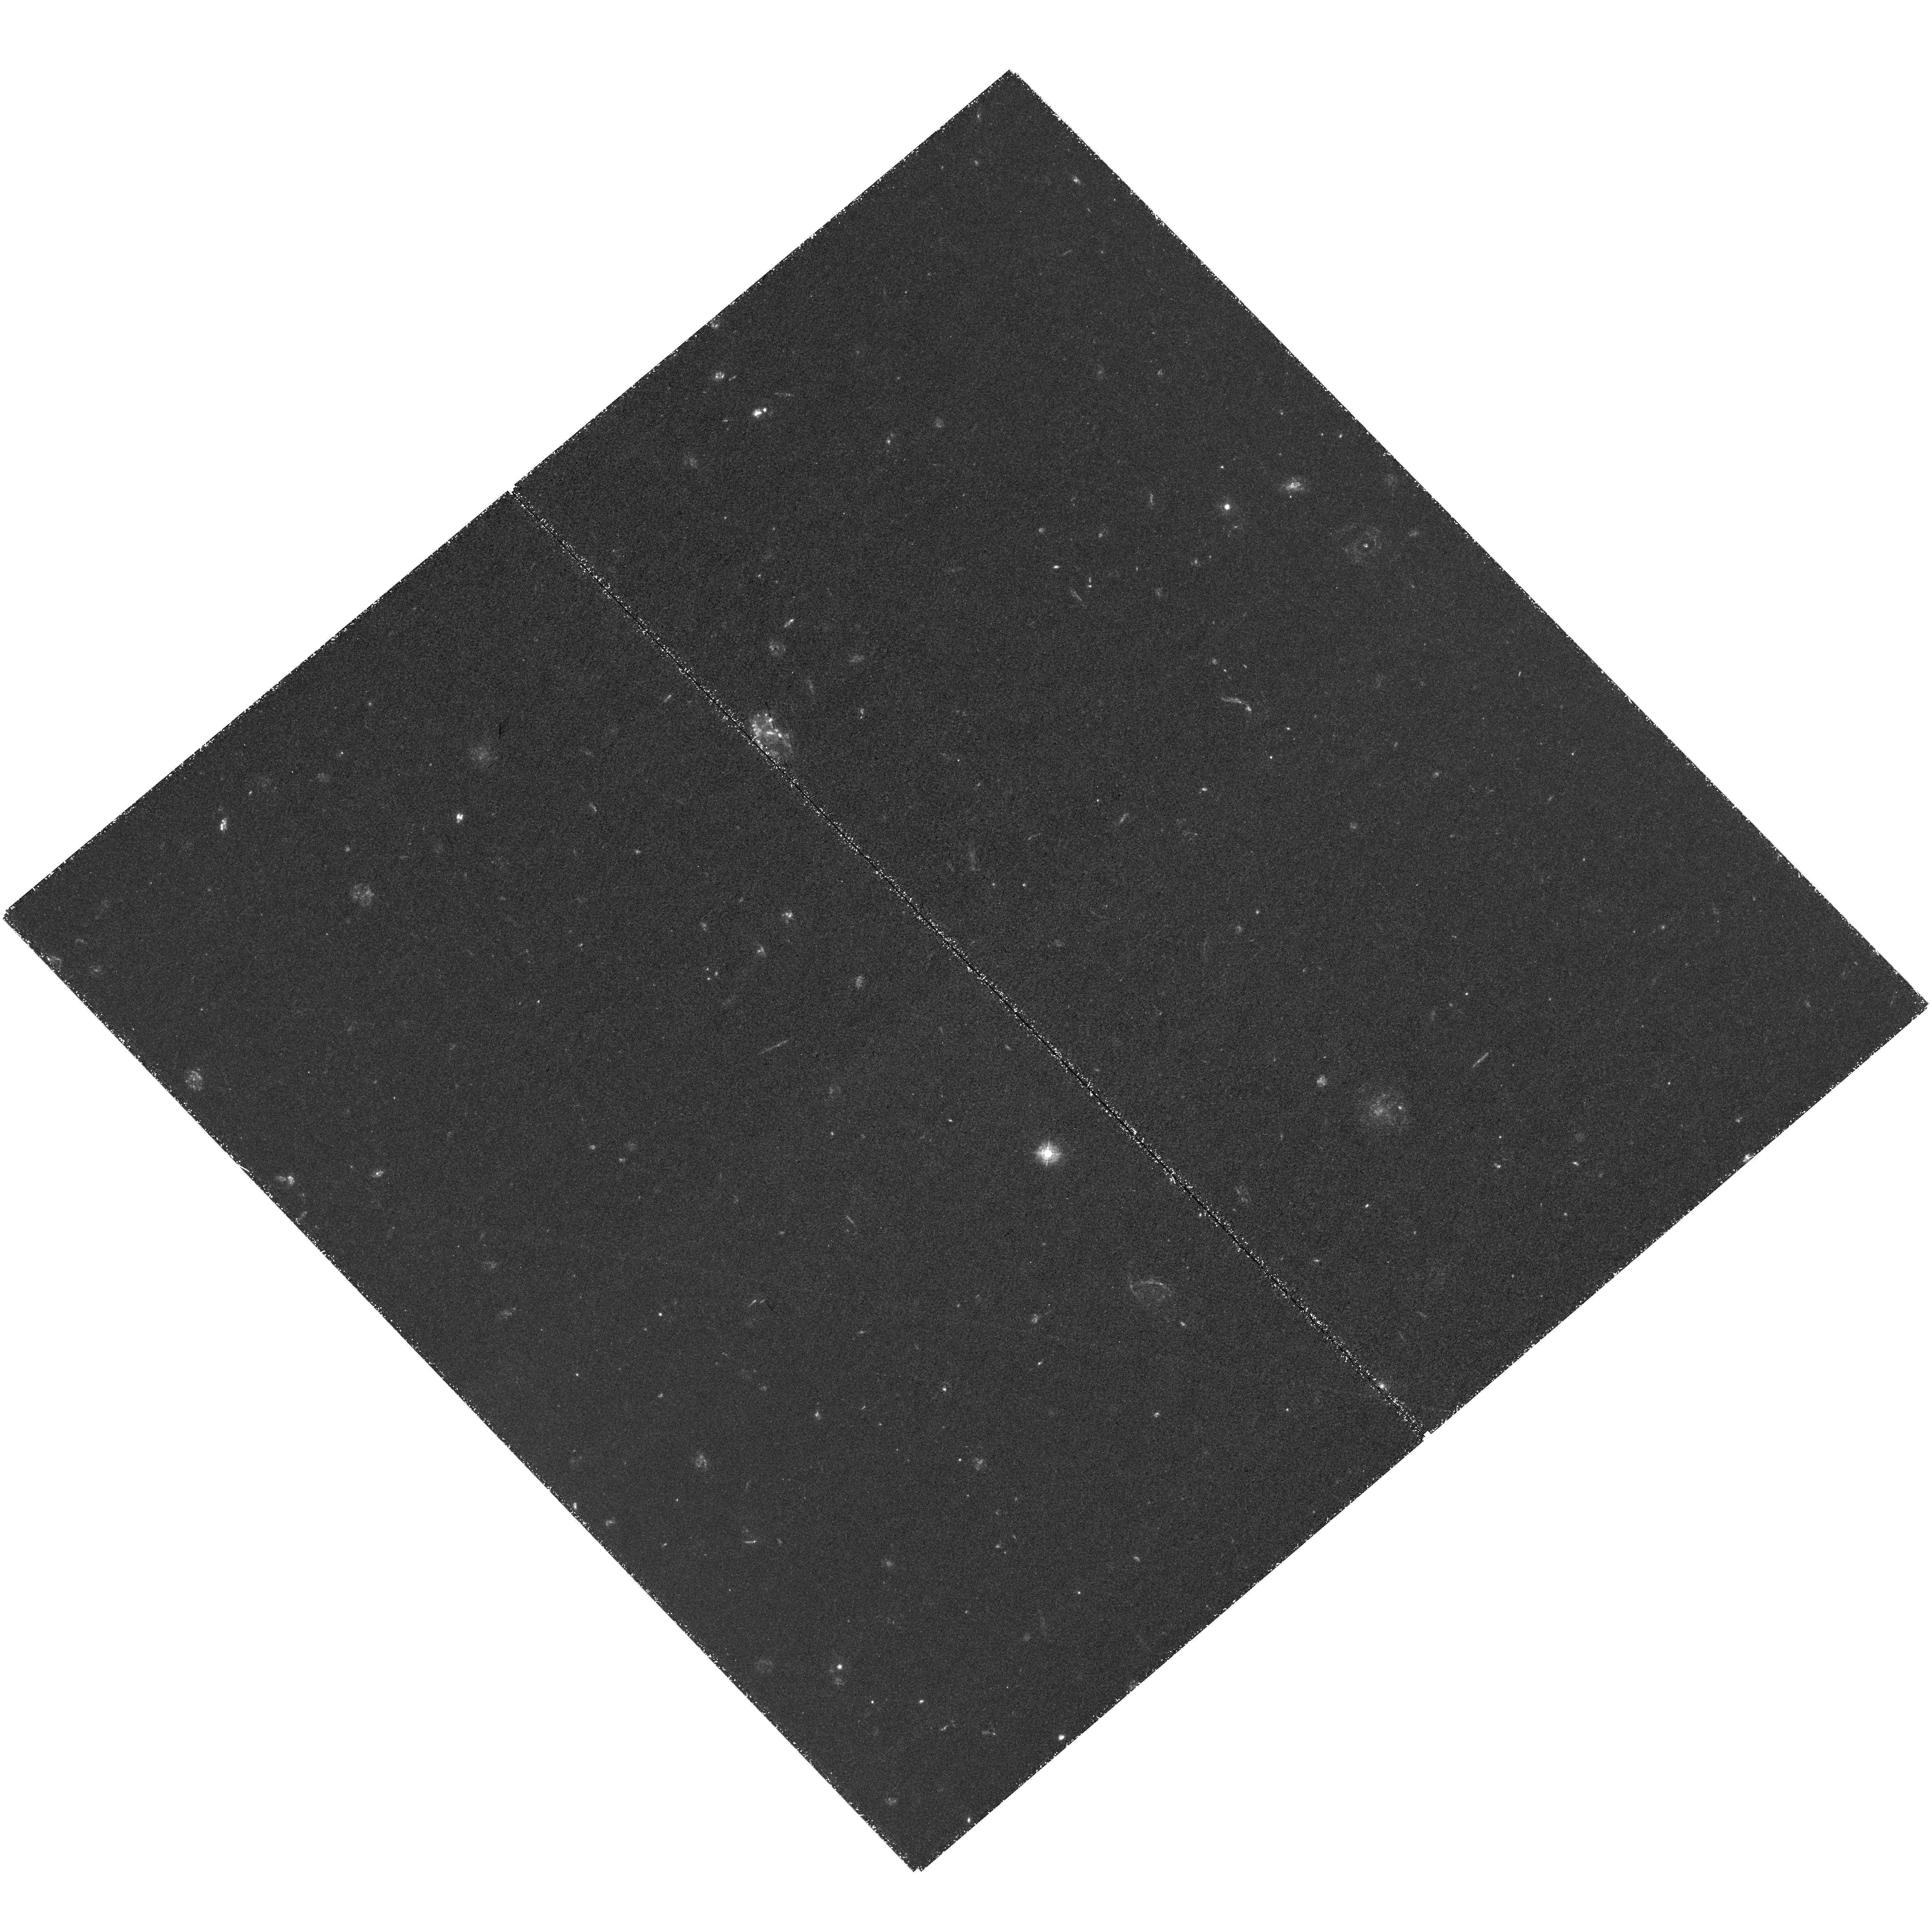
Target: ZF-LCG-F1B. Instrument: WFC3/UVIS. Filter: F336W. Exposure: 4.1 h. Observation ID: hst_15100_03_wfc3_uvis_f336w_idnb03

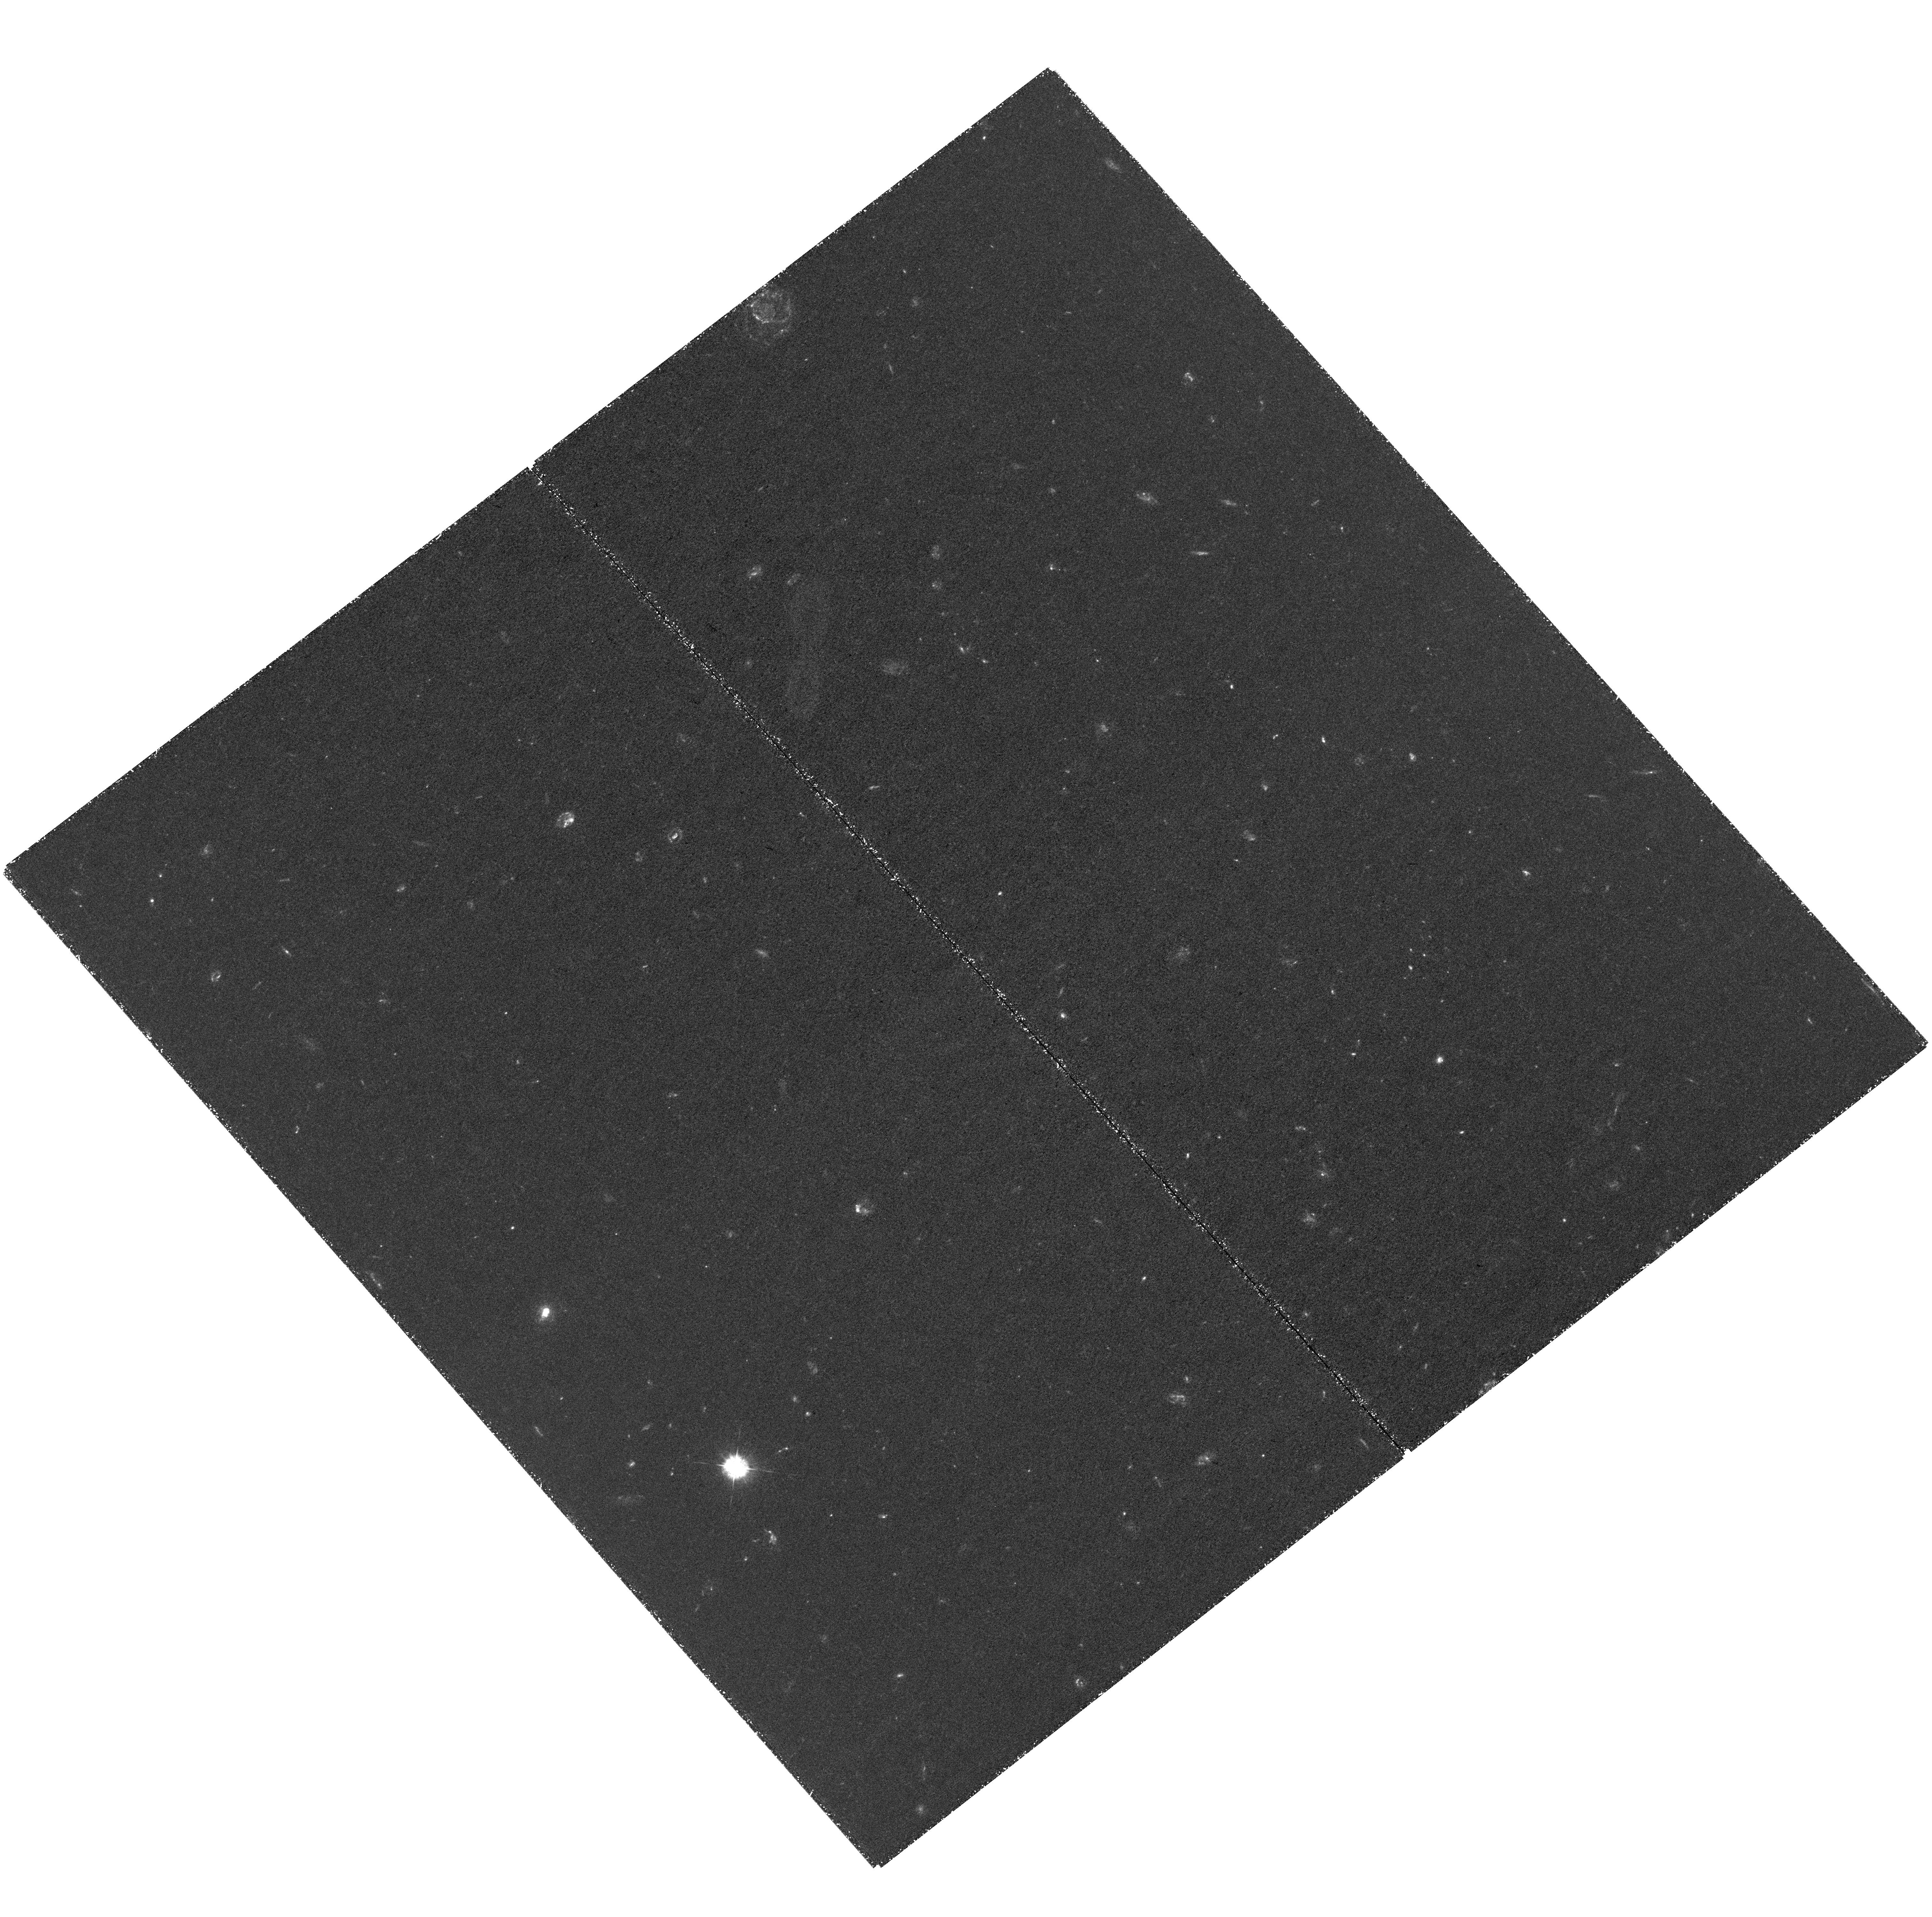
Target: ZF-LCG-F2. Instrument: WFC3/UVIS. Filter: F336W. Exposure: 4.1 h. Observation ID: hst_15100_05_wfc3_uvis_f336w_idnb05

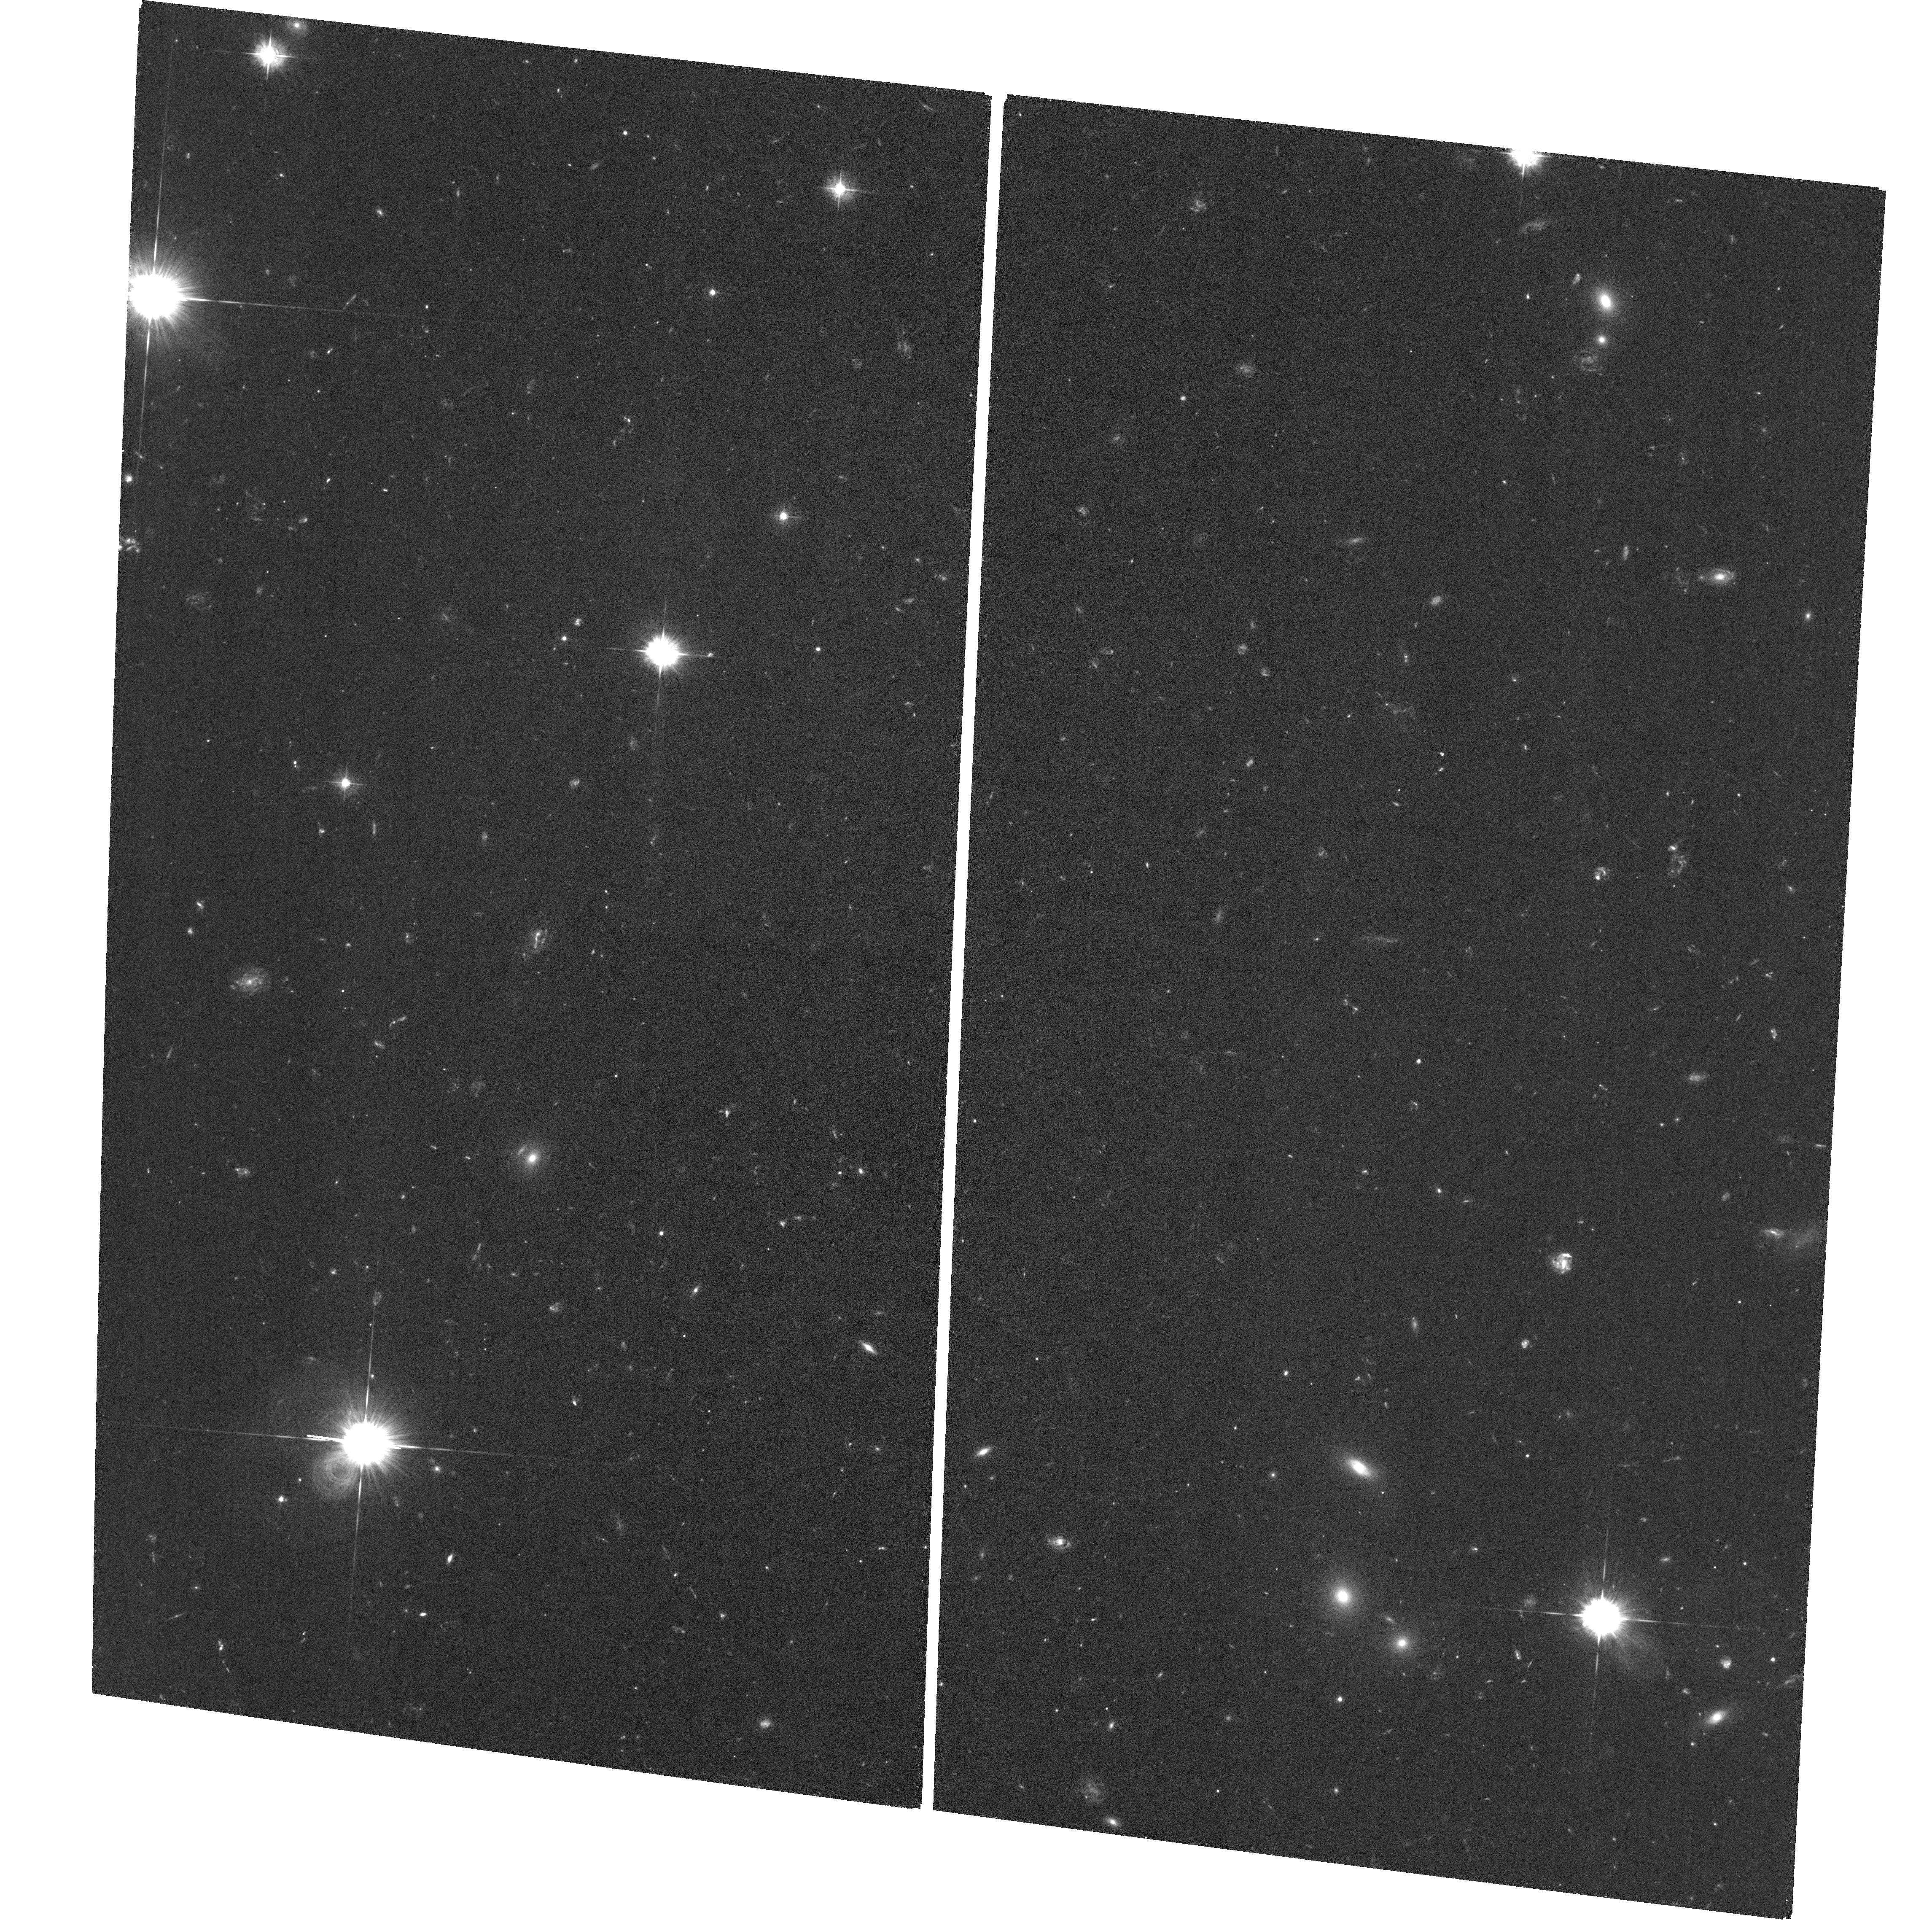
Target: field at RA 150.126°, Dec 2.378°. Instrument: ACS/WFC. Filter: F435W. Exposure: 3.7 h. Observation ID: hst_15100_03_acs_wfc_f435w_jdnb03

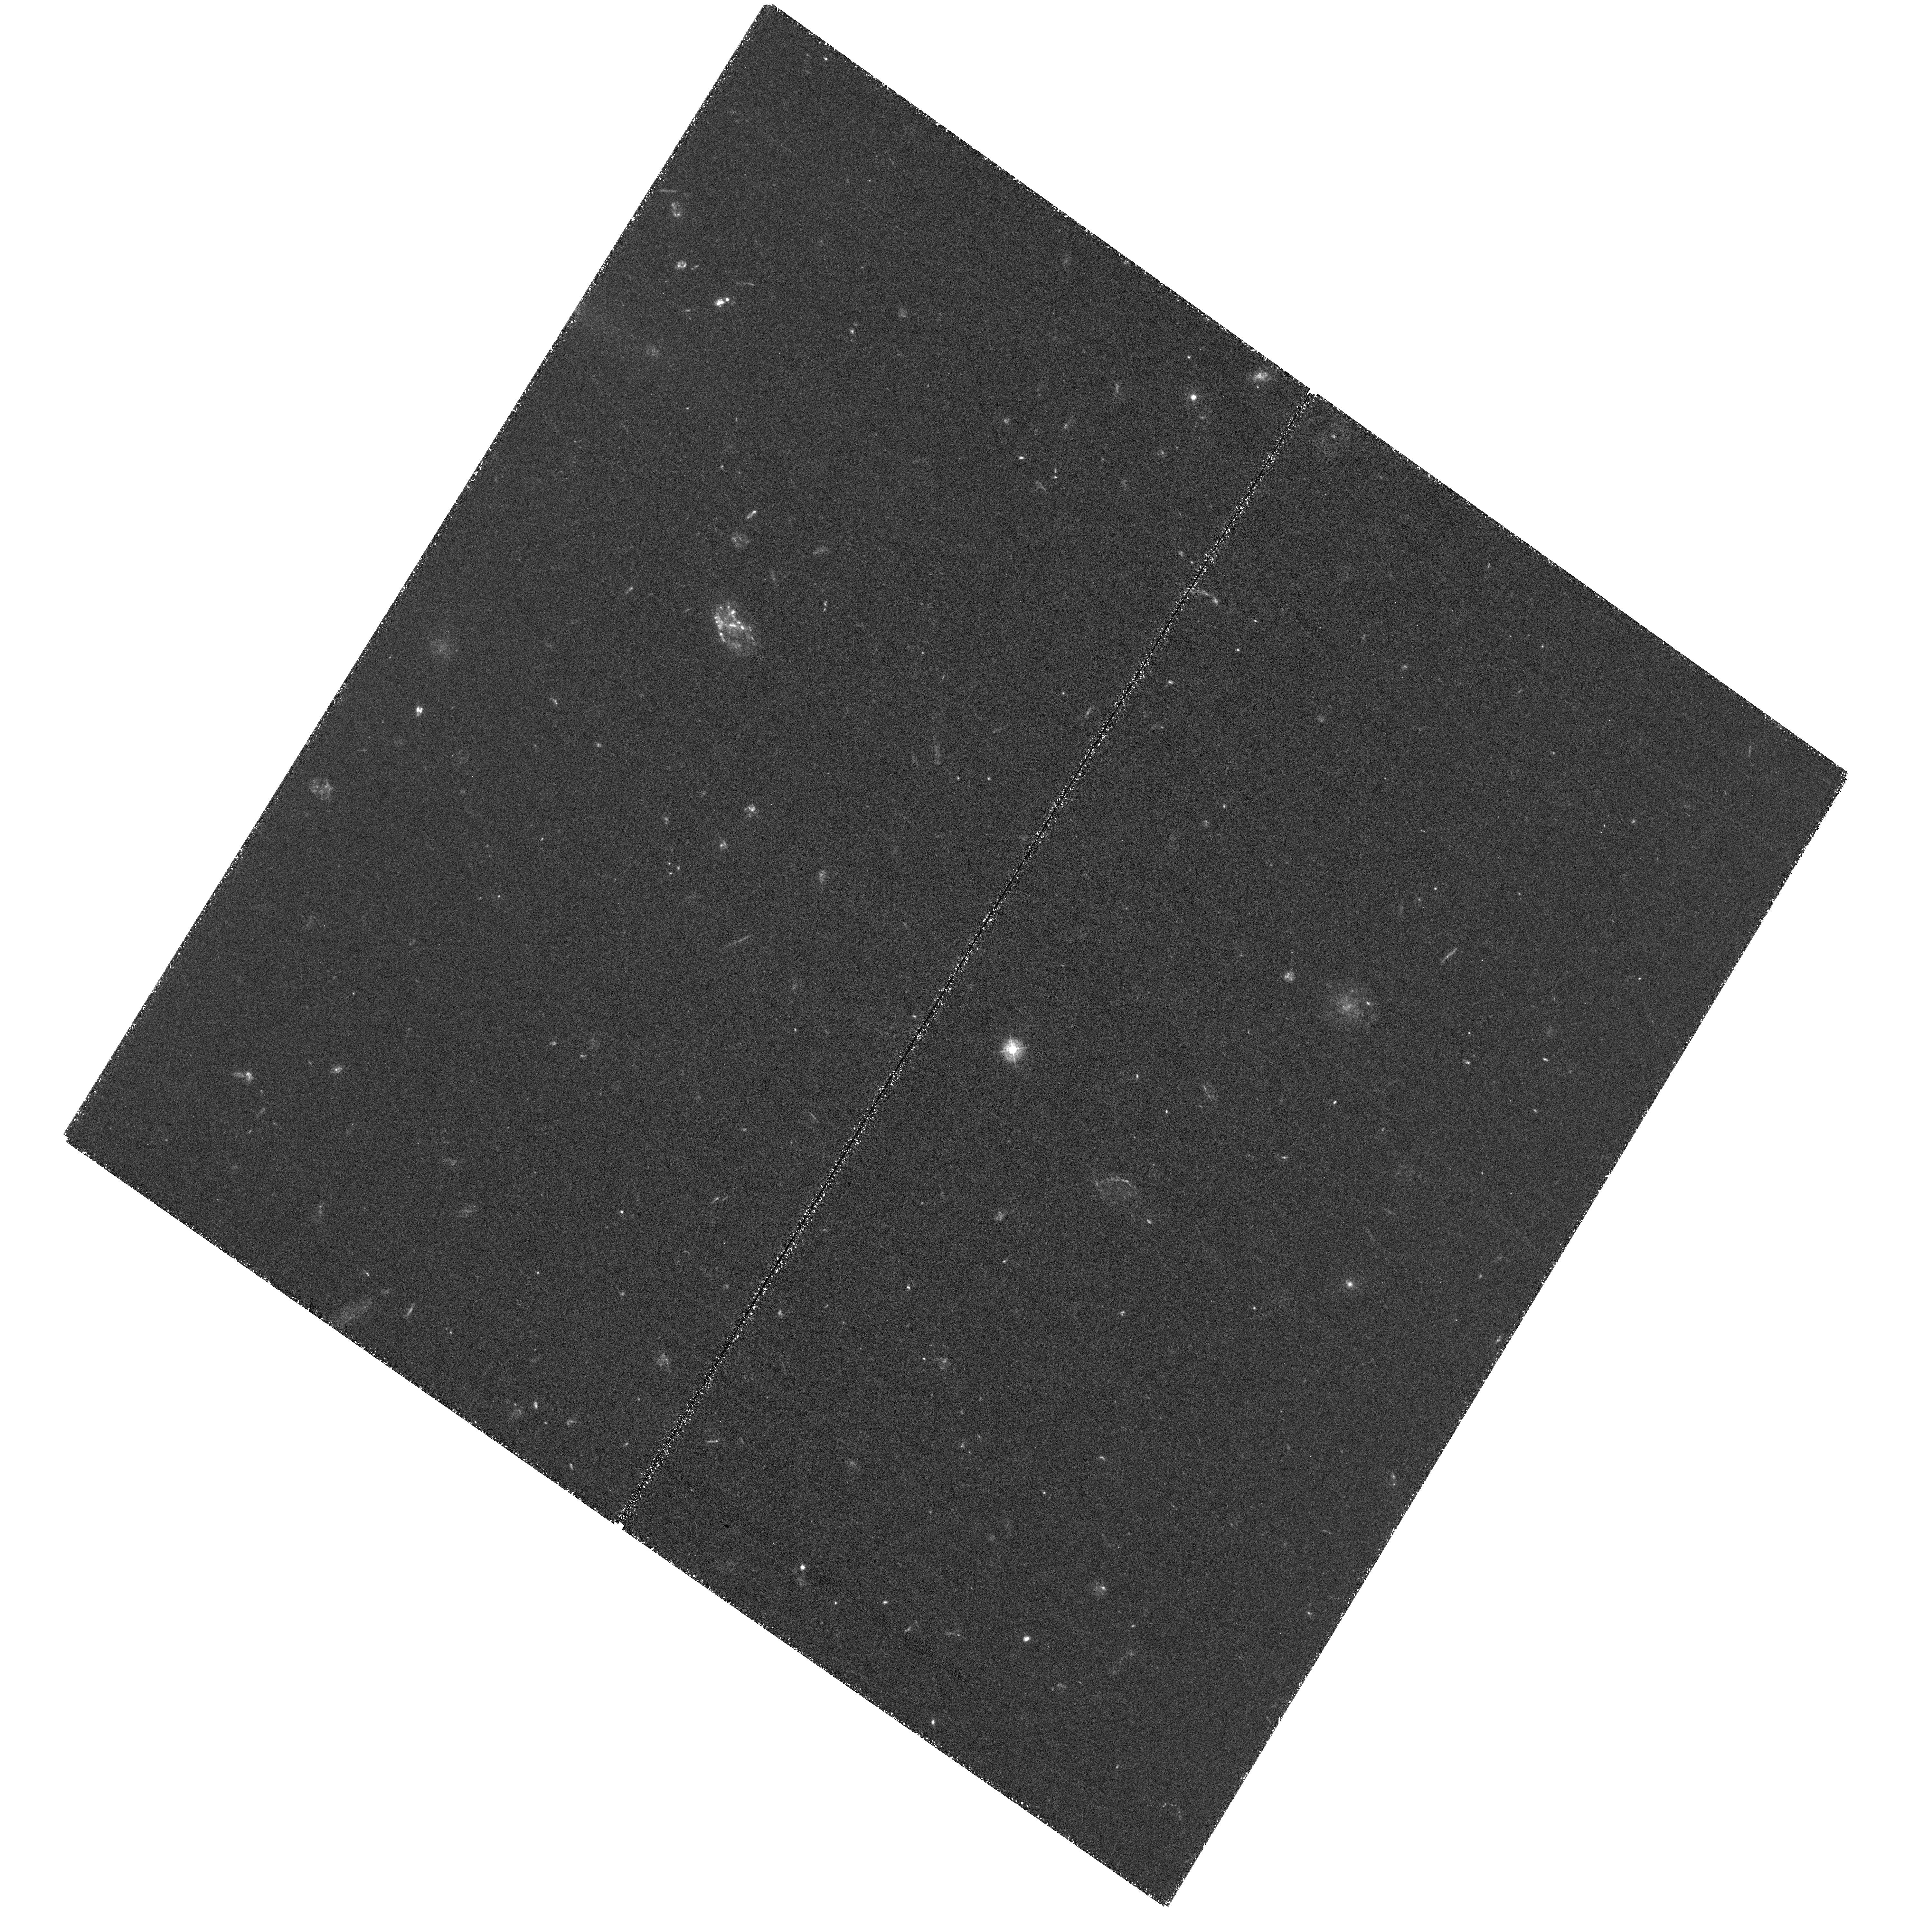
Target: ZF-LCG-F1. Instrument: WFC3/UVIS. Filter: F336W. Exposure: 3.8 h. Observation ID: hst_15100_01_wfc3_uvis_f336w_idnb01

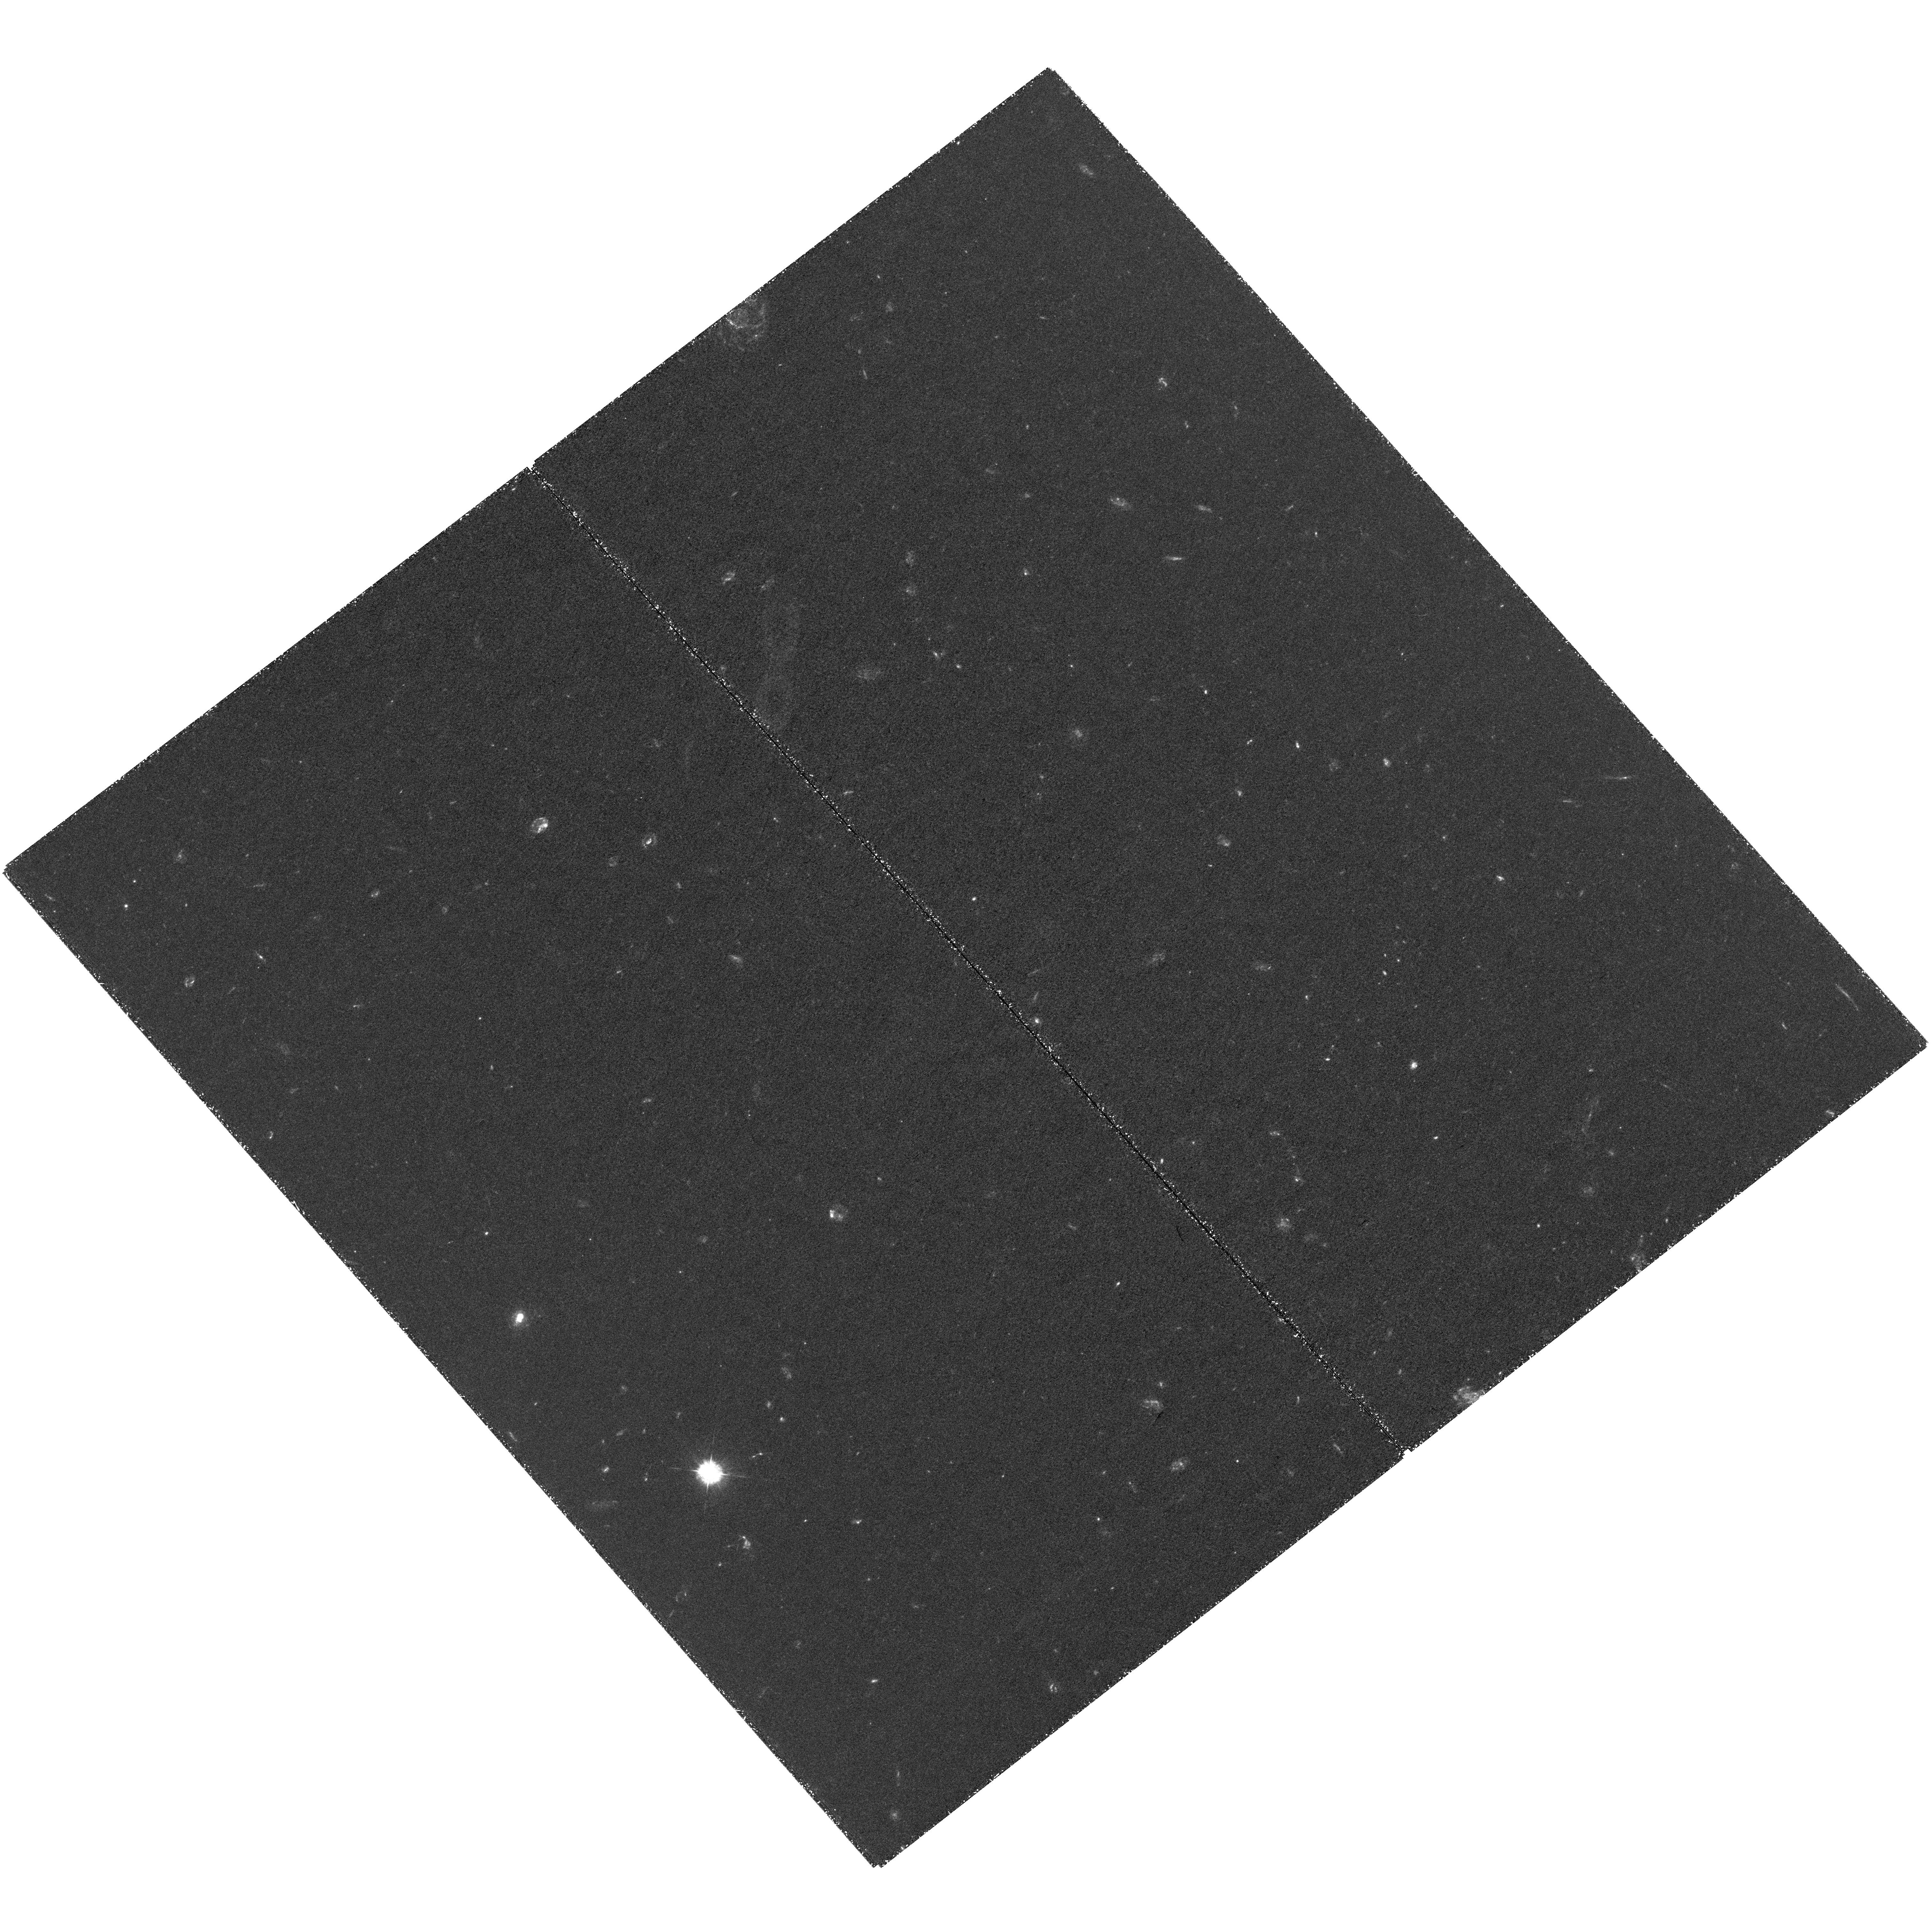
Target: ZF-LCG-F2. Instrument: WFC3/UVIS. Filter: F336W. Exposure: 4.1 h. Observation ID: hst_15100_04_wfc3_uvis_f336w_idnb04

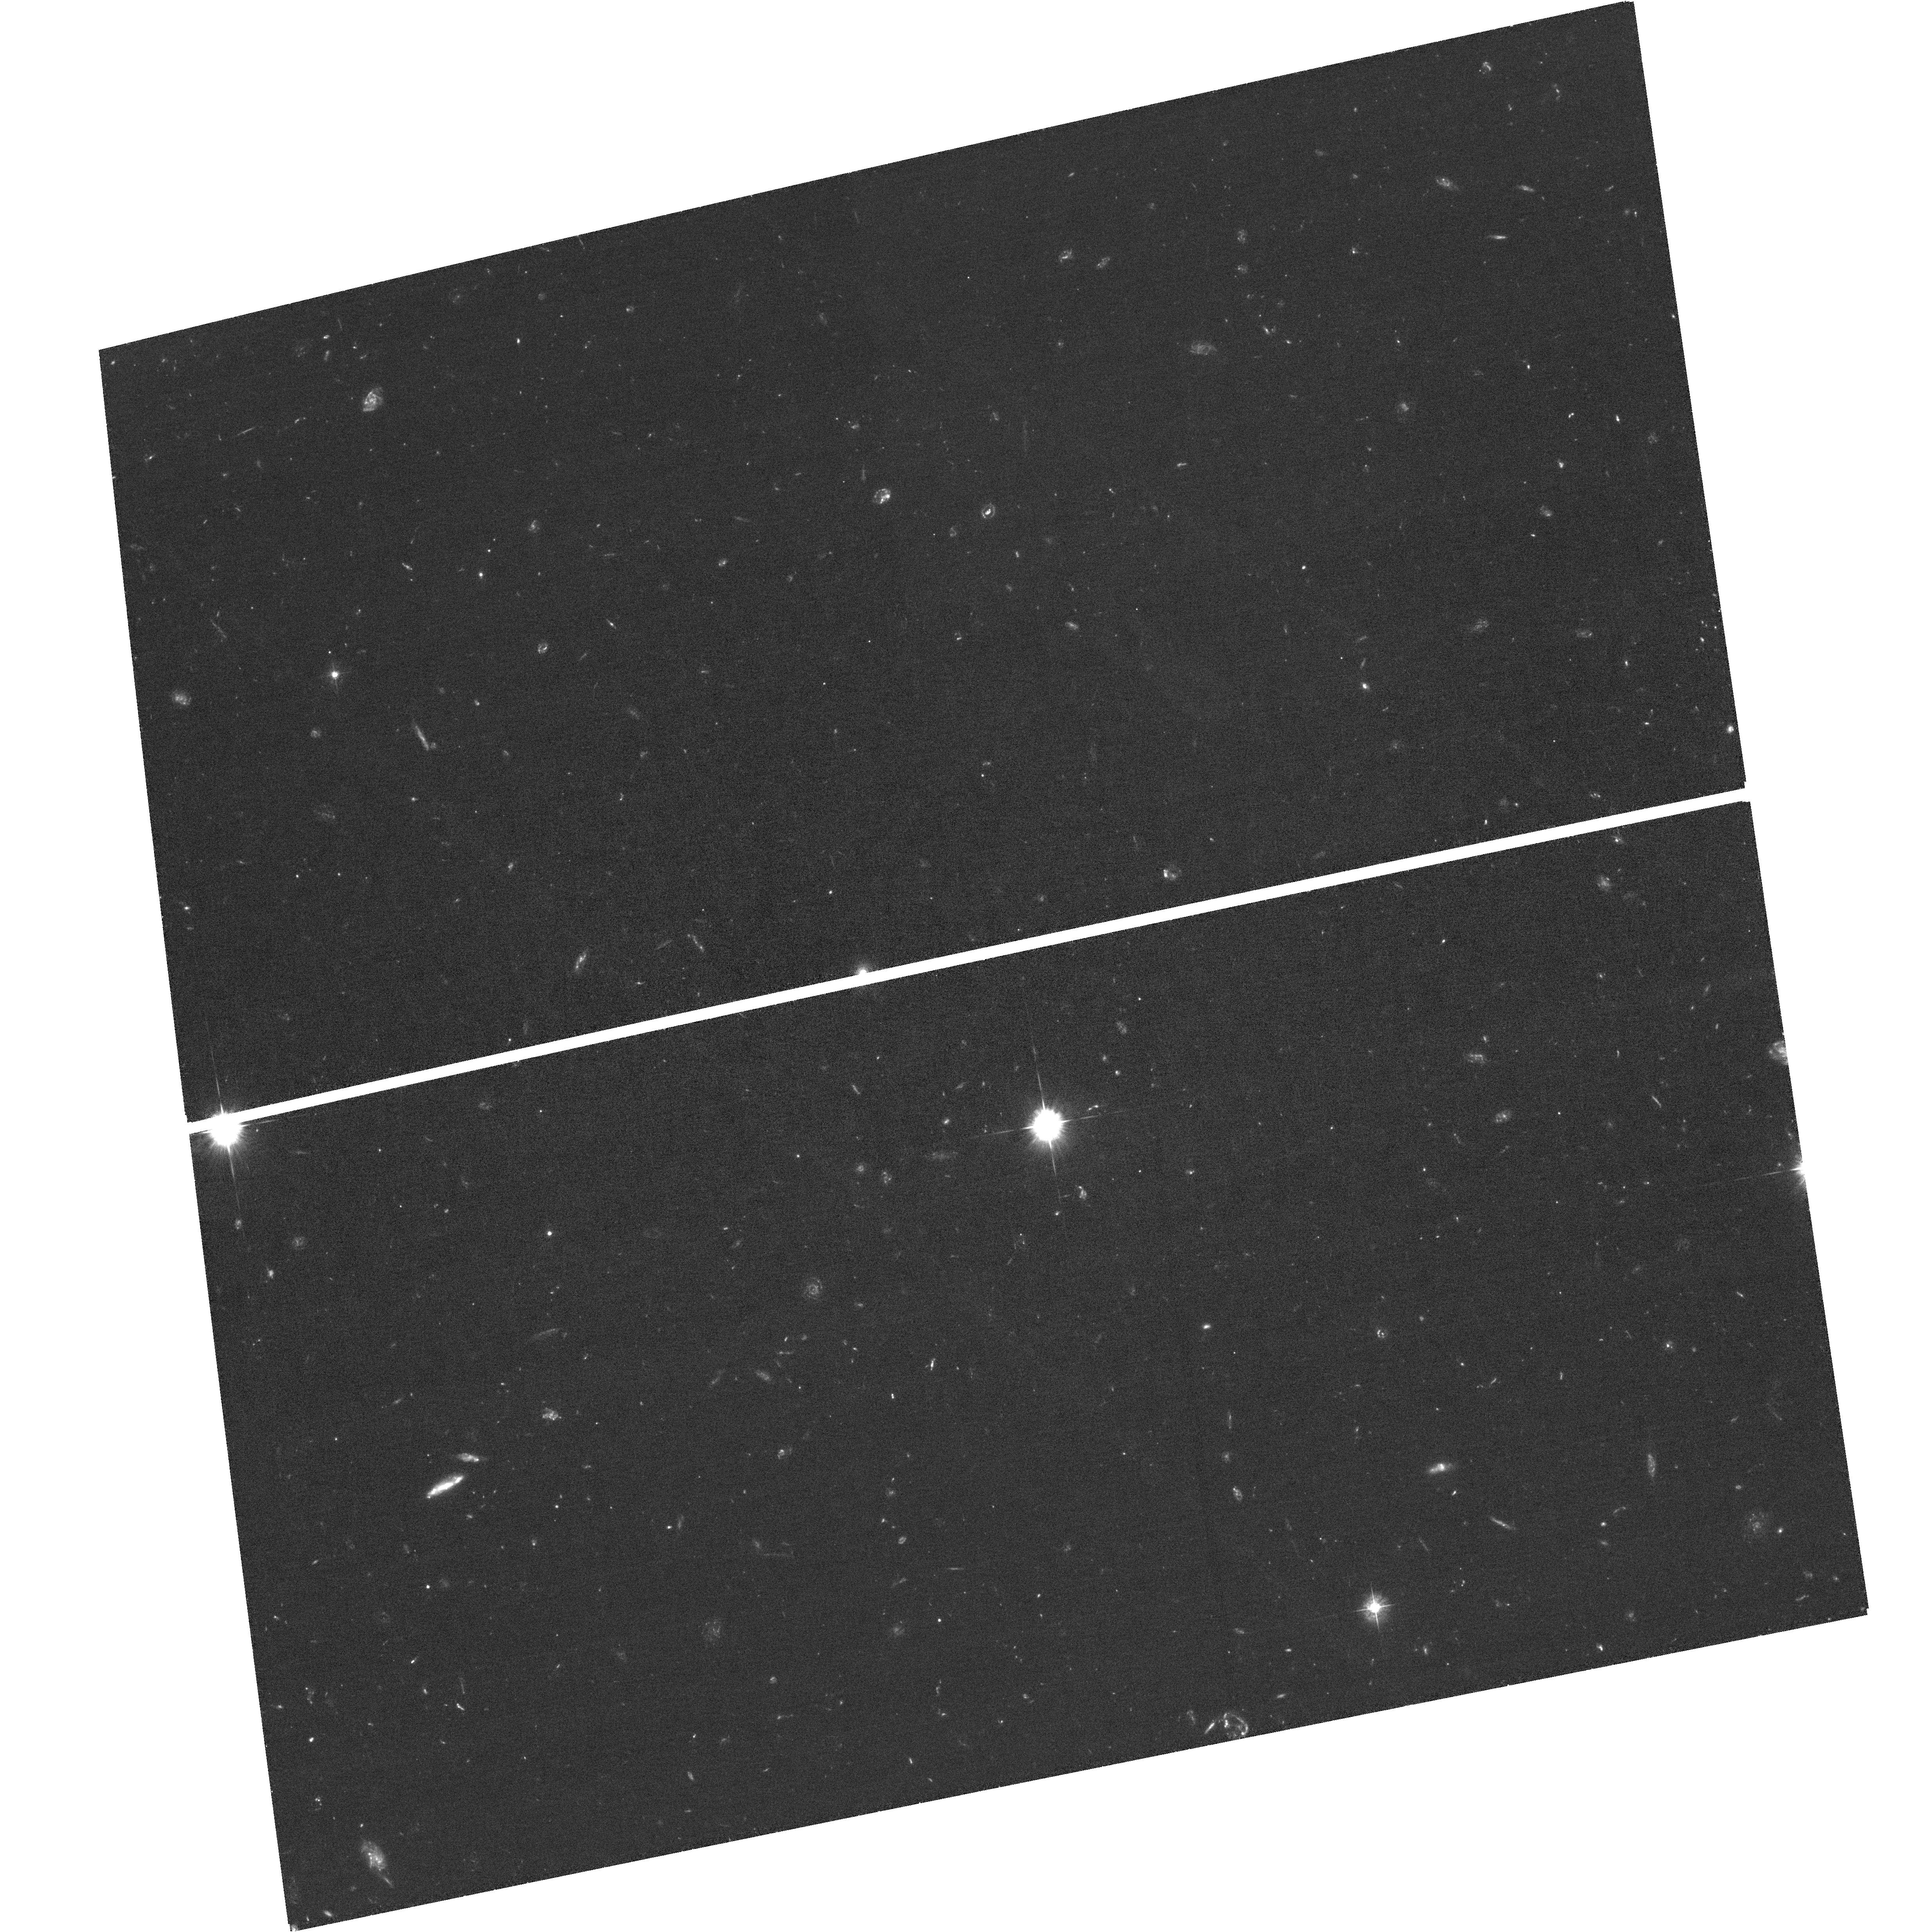
Target: field at RA 150.118°, Dec 2.250°. Instrument: ACS/WFC. Filter: F435W. Exposure: 3.4 h. Observation ID: hst_15100_01_acs_wfc_f435w_jdnb01

Mapping the escaping ionizing flux of Lyman continuum galaxies (PI: Cooke, Jeff)

We propose WFC3 imaging to map the origin and extent of escaping ionizing (< 912 A) flux for ~50 z ~ 3-4 Lyman continuum galaxies (LCGs) in the COSMOS field. LCGs are a recently identified population of galaxies selected via 30-band photometry and deep spectroscopy that exhibit excess Lyman continuum (LyC; < 912 A) flux. In this program, we will observe 2 WFC3 pointings to gather a statistical sample of the the full population. The data will (1) map the full LyC flux extent and origin, (2) measure the LyC flux as a function of galaxy luminosity, morphology, UV continuum slope, and Lya emission for the spectroscopic subset, and (3) secure the number density of this newly identified population of galaxies. This is the first systematic investigation of a z = 3-4 galaxy population analog to z > 6 galaxies responsible for cosmic reionization. LCG ionizing flux measurements will be used with our Keck/MOSFIRE restframe optical spectroscopic program to calibrate models that predict the escaping ionizing photon fraction based on nebular emission line strength ratios. The method will be used to infer galaxy ionizing photon escape fractions near, and beyond, the epoch of reionization using JWST, as direct measurements of < 912A photons at z > 5 are impossible as a result of IGM absorption. Complete LyC flux measurements, including the full extent and physical origin of the ionizing flux for proper calibration of the models at z ~ 3-4 can only be done with HST imaging.